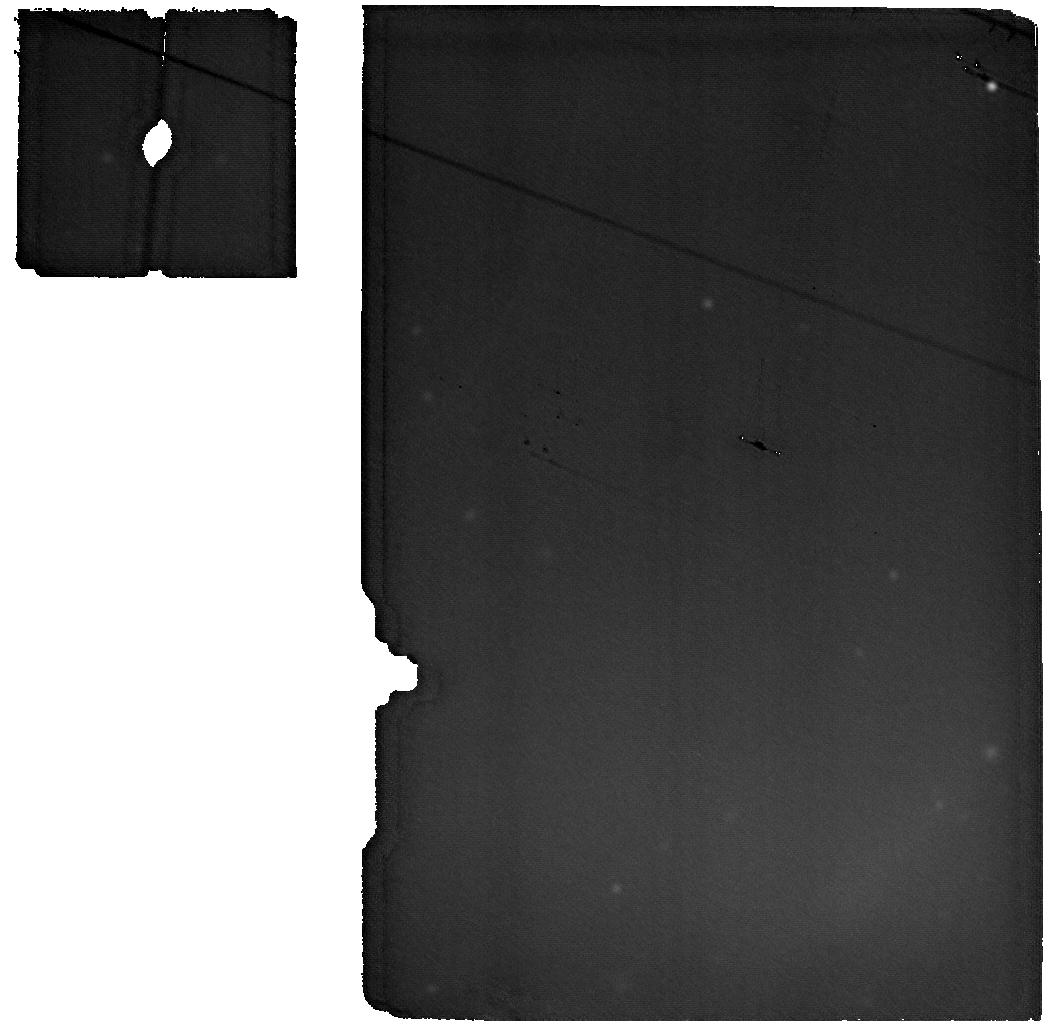
Target: CRAB-NEBULA-BKG. Instrument: MIRI. Filter: F2550W. Exposure: 19 min. Observation ID: jw01714-o003_t004_miri_f2550w

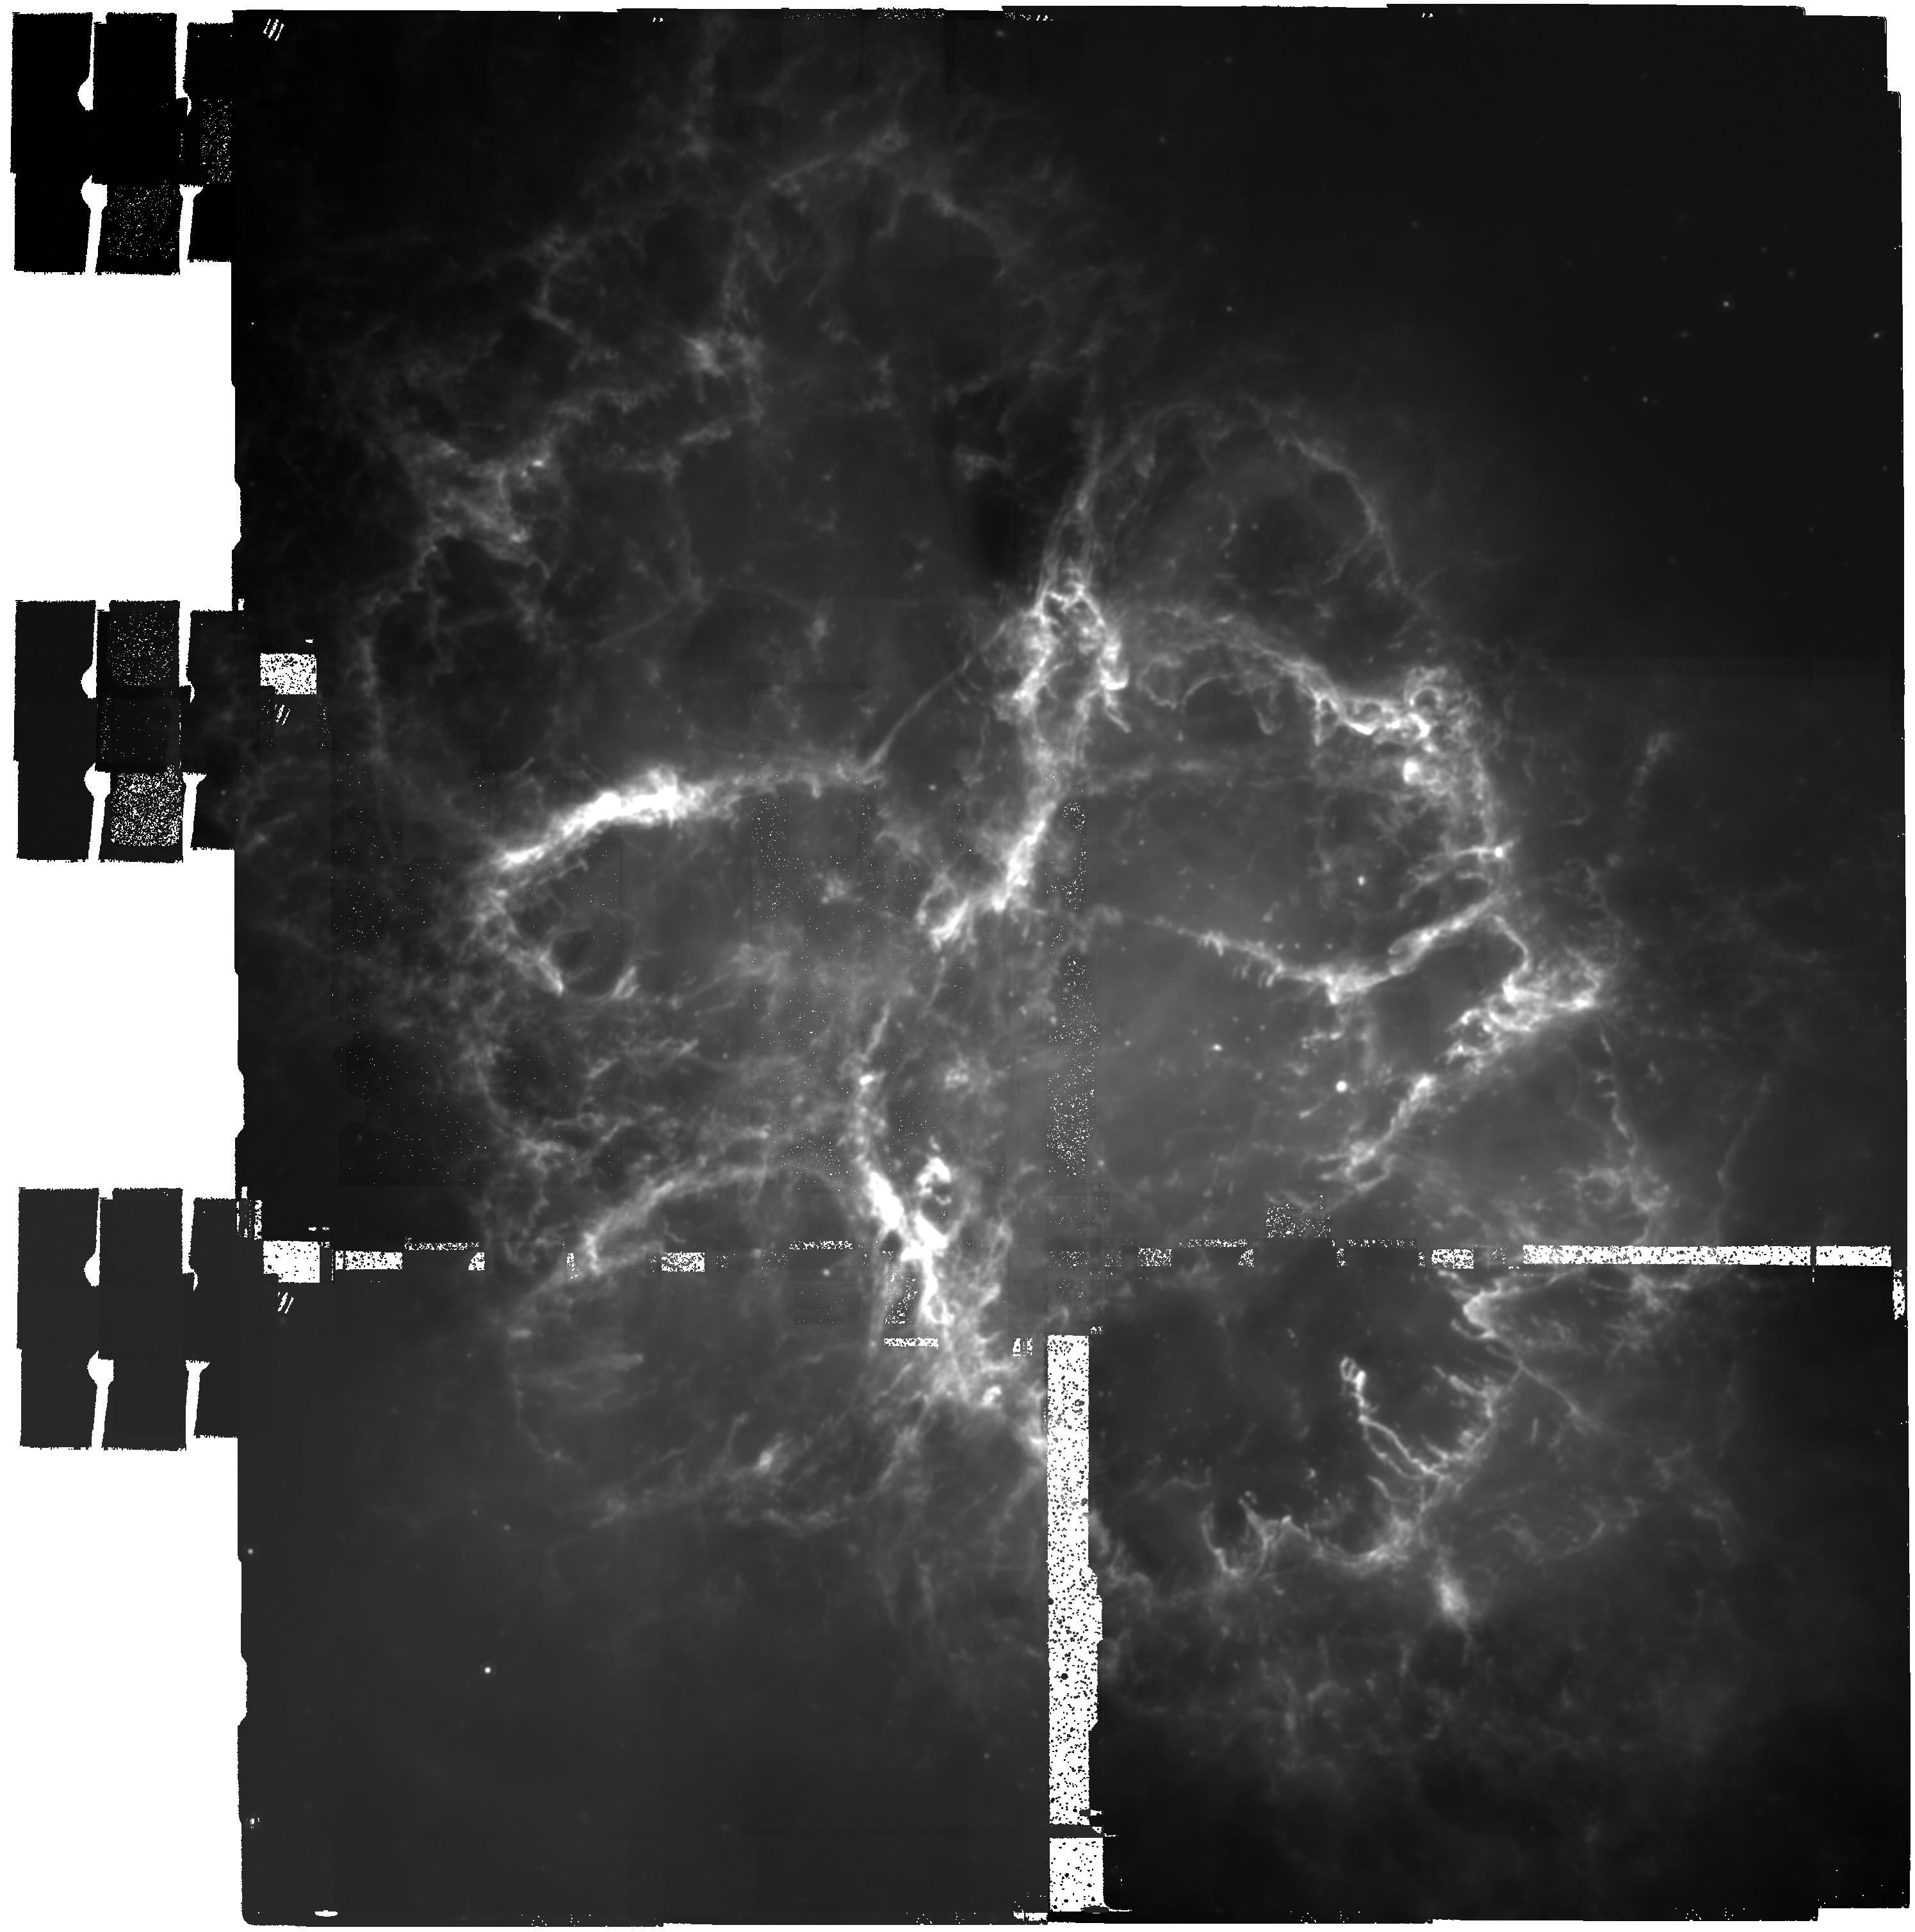
Target: CRAB-NEBULA. Instrument: MIRI. Filter: F2100W. Exposure: 1.1 h. Observation ID: jw01714-o001_t001_miri_f2100w

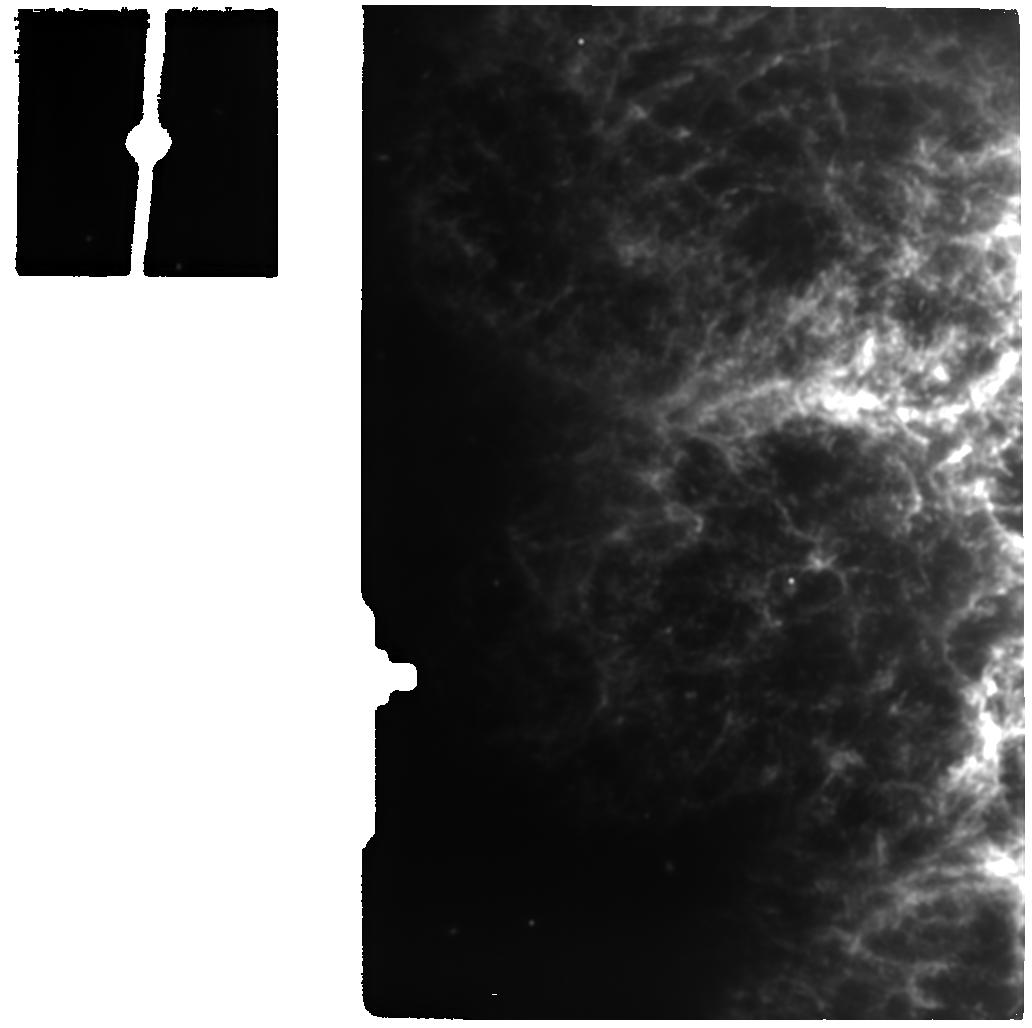
Target: CRAB-NEBULA-FIL2. Instrument: MIRI. Filter: F1500W. Exposure: 19 min. Observation ID: jw01714-o005_t003_miri_f1500w

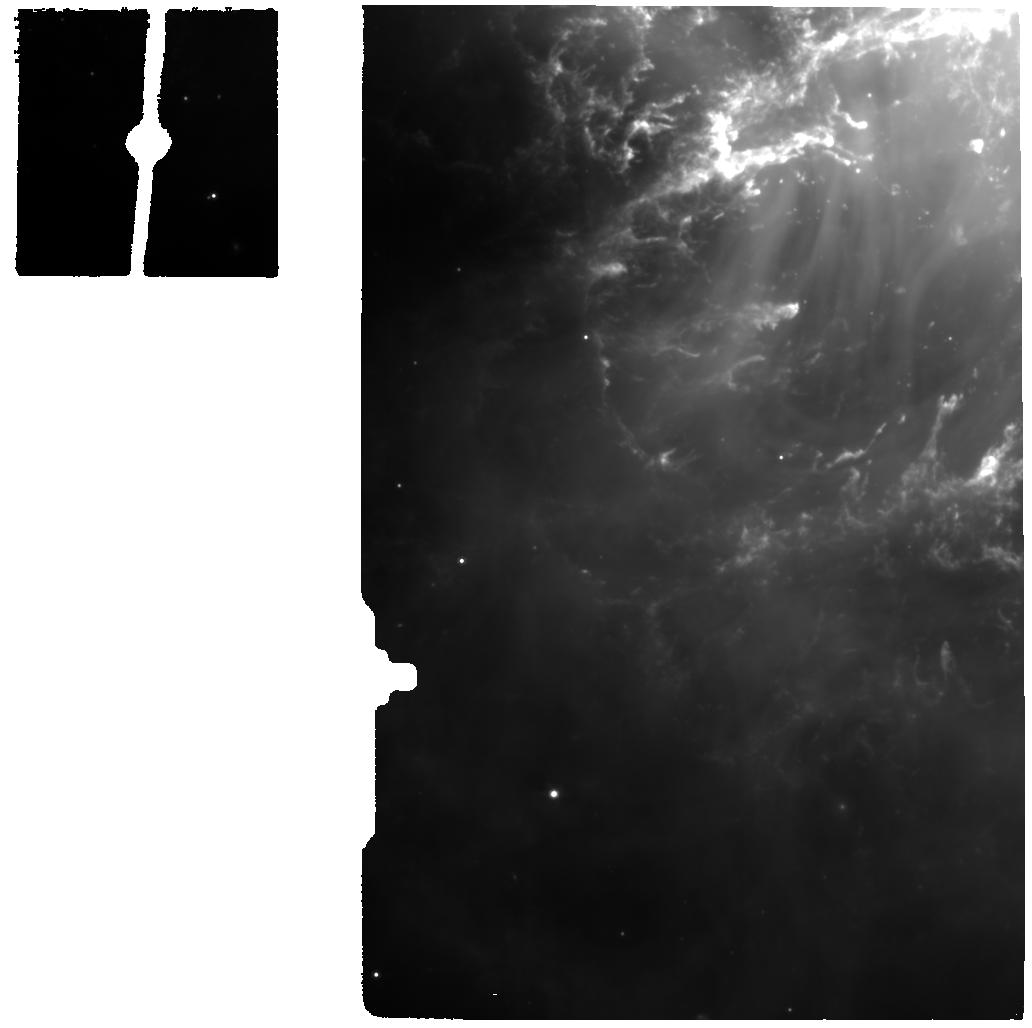
Target: CRAB-NEBULA-FIL1. Instrument: MIRI. Filter: F770W. Exposure: 19 min. Observation ID: jw01714-o004_t002_miri_f770w

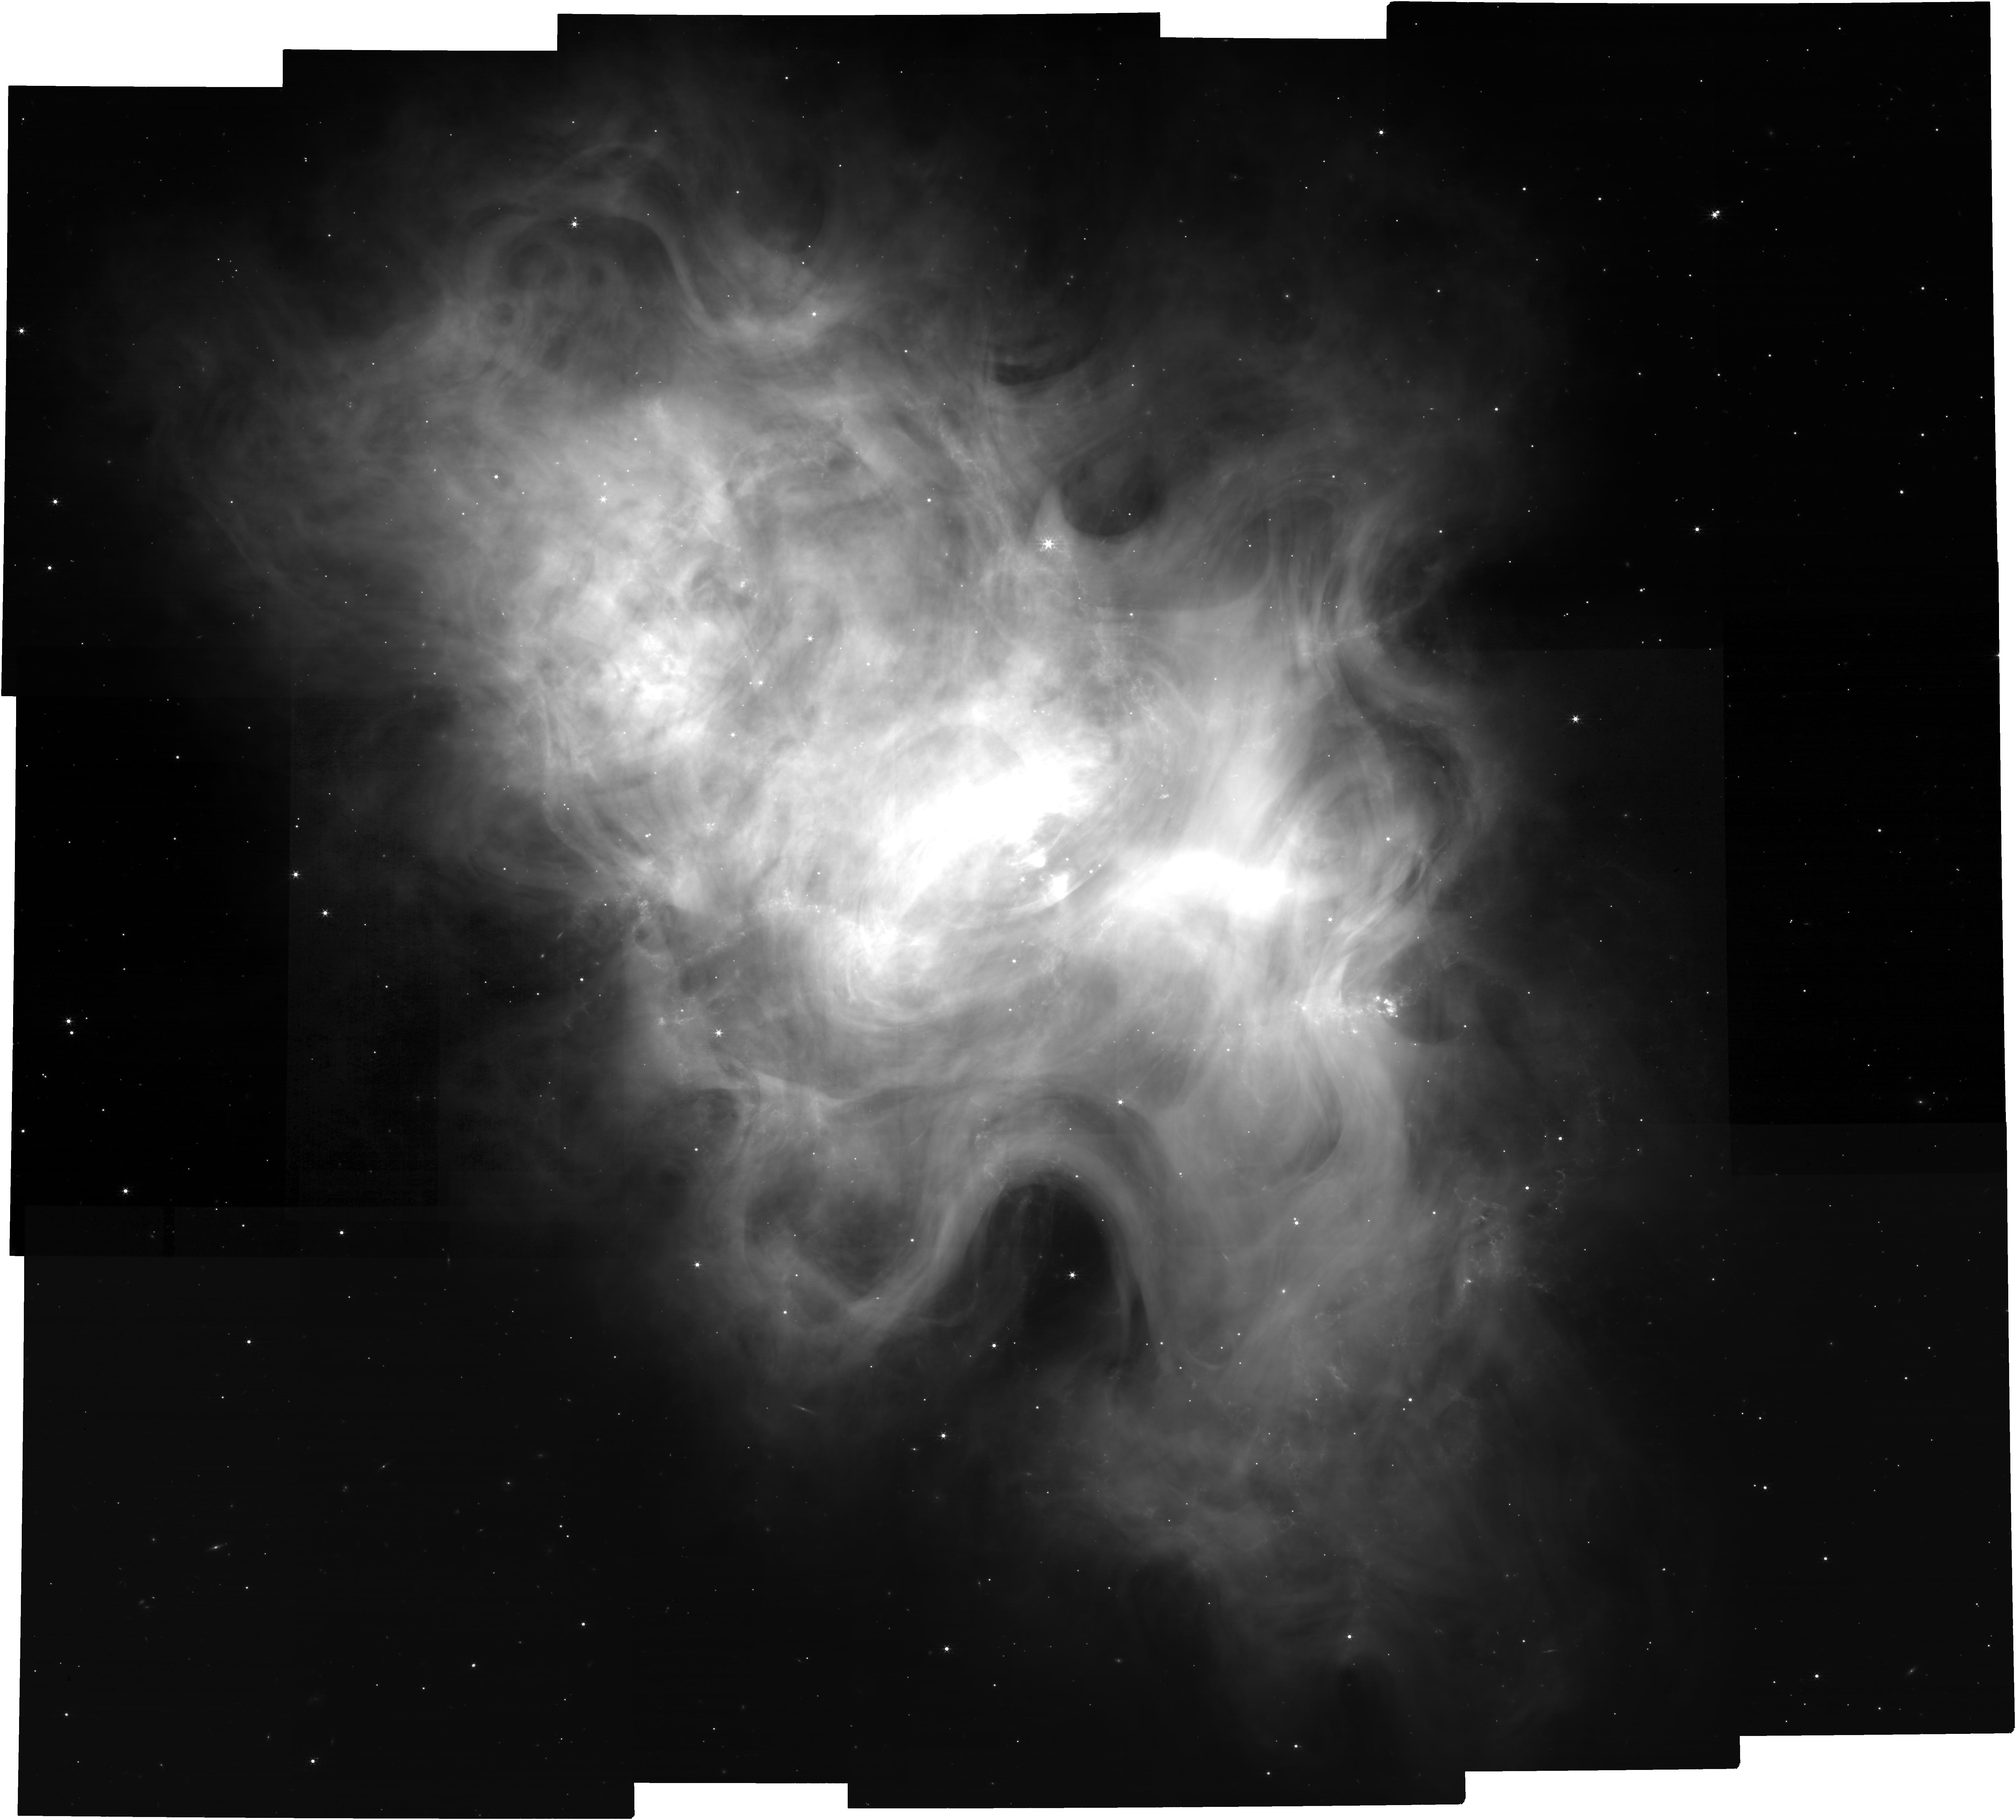
Target: CRAB-NEBULA-NIRCAM. Instrument: NIRCAM. Filter: F480M. Exposure: 43 min. Observation ID: jw01714-o006_t005_nircam_clear-f480m

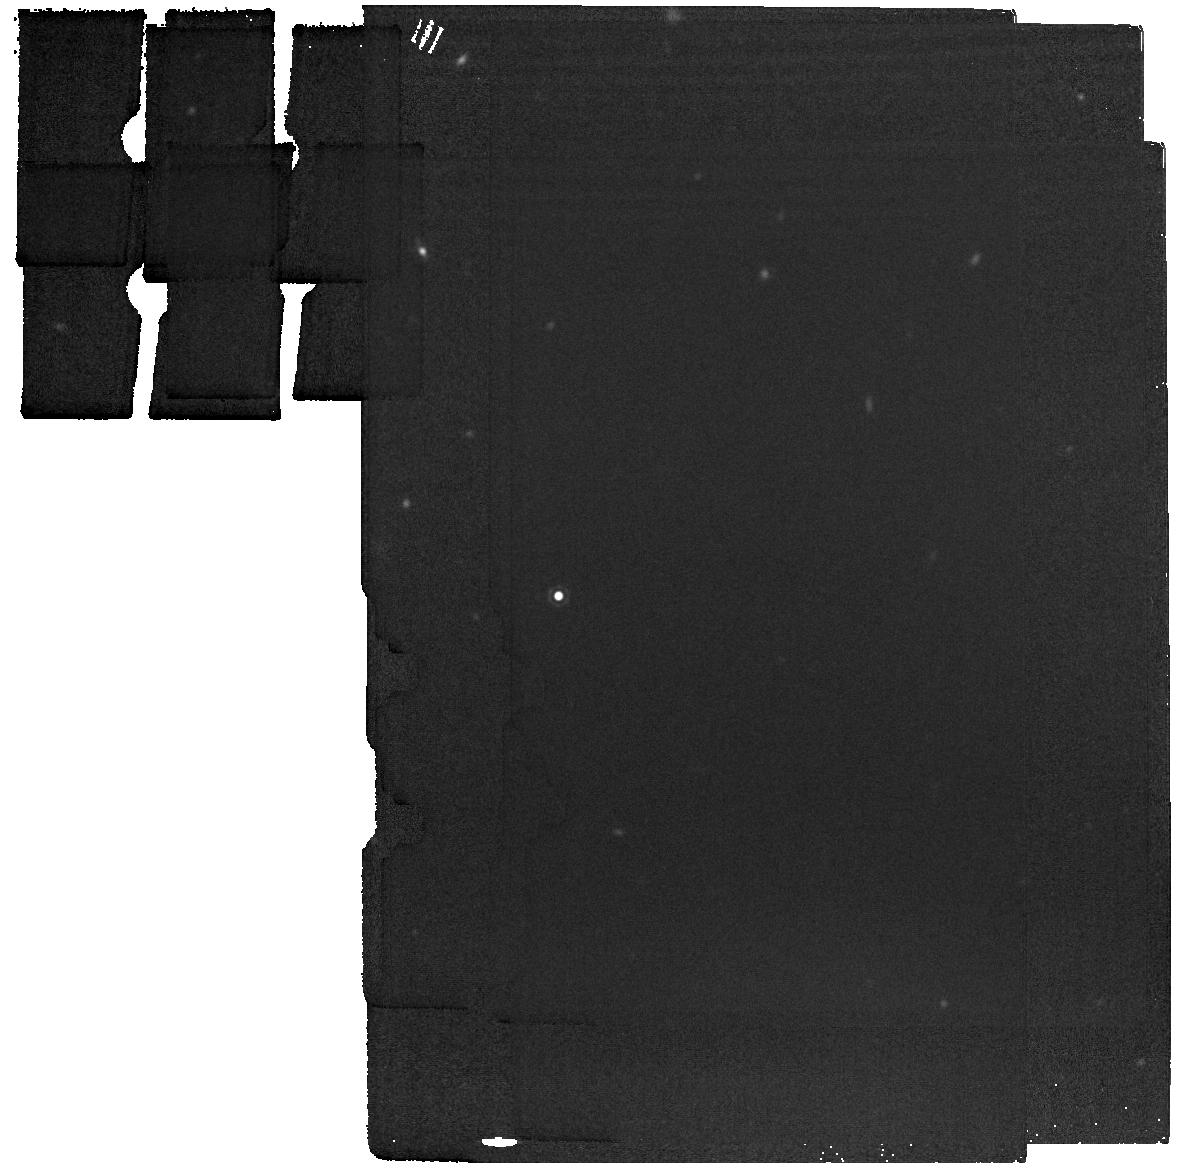
Target: CRAB-NEBULA-BKG. Instrument: MIRI. Filter: F1800W. Exposure: 2 min. Observation ID: jw01714-o002_t004_miri_f1800w

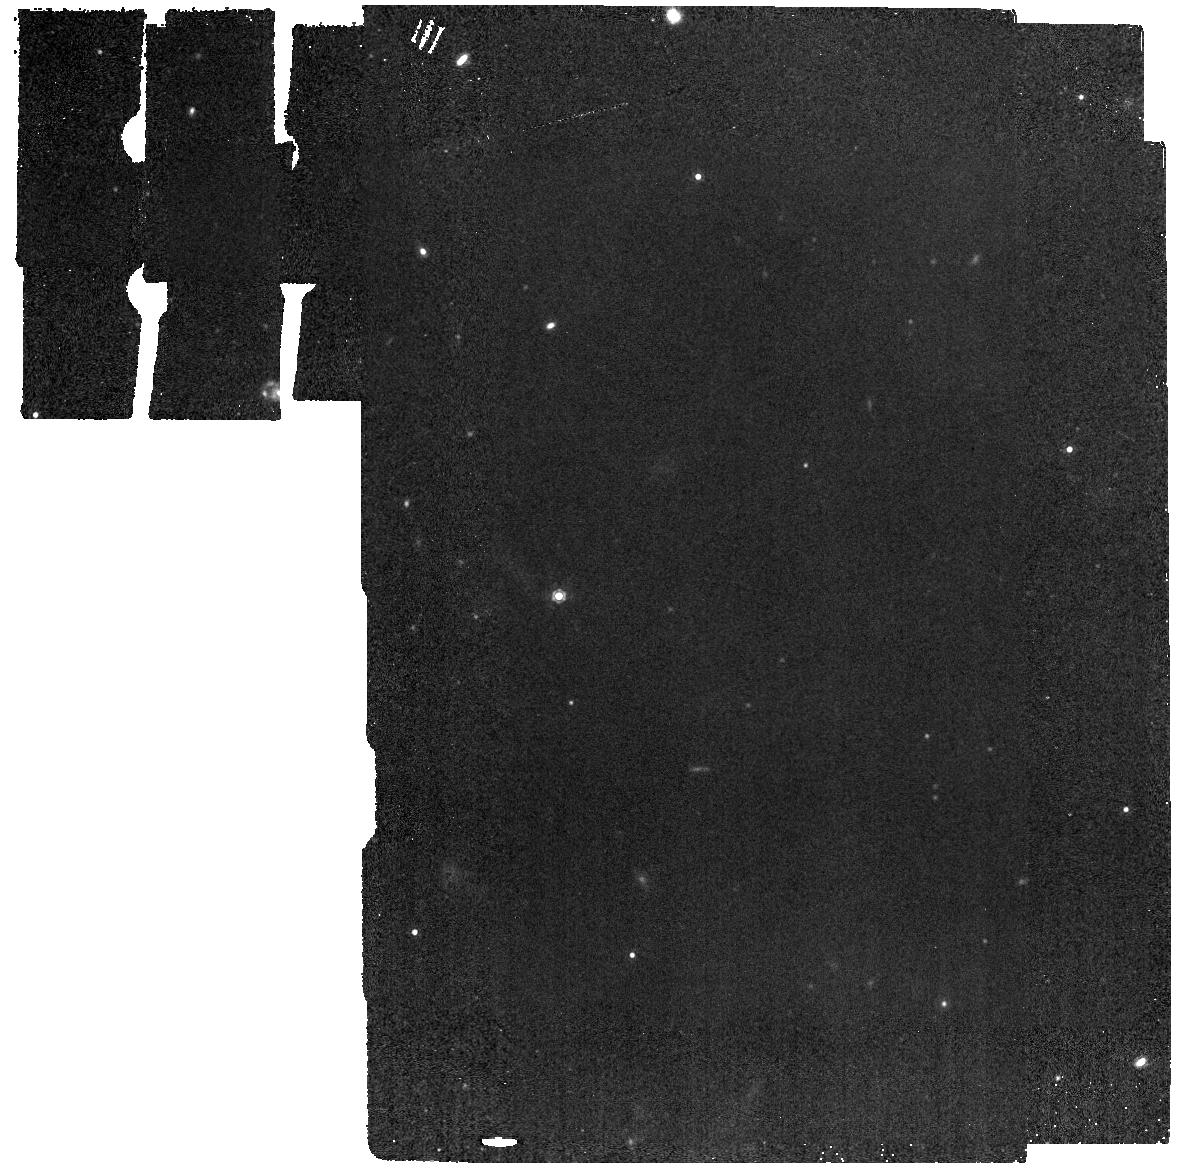
Target: CRAB-NEBULA-BKG. Instrument: MIRI. Filter: F1130W. Exposure: 7 min. Observation ID: jw01714-o002_t004_miri_f1130w

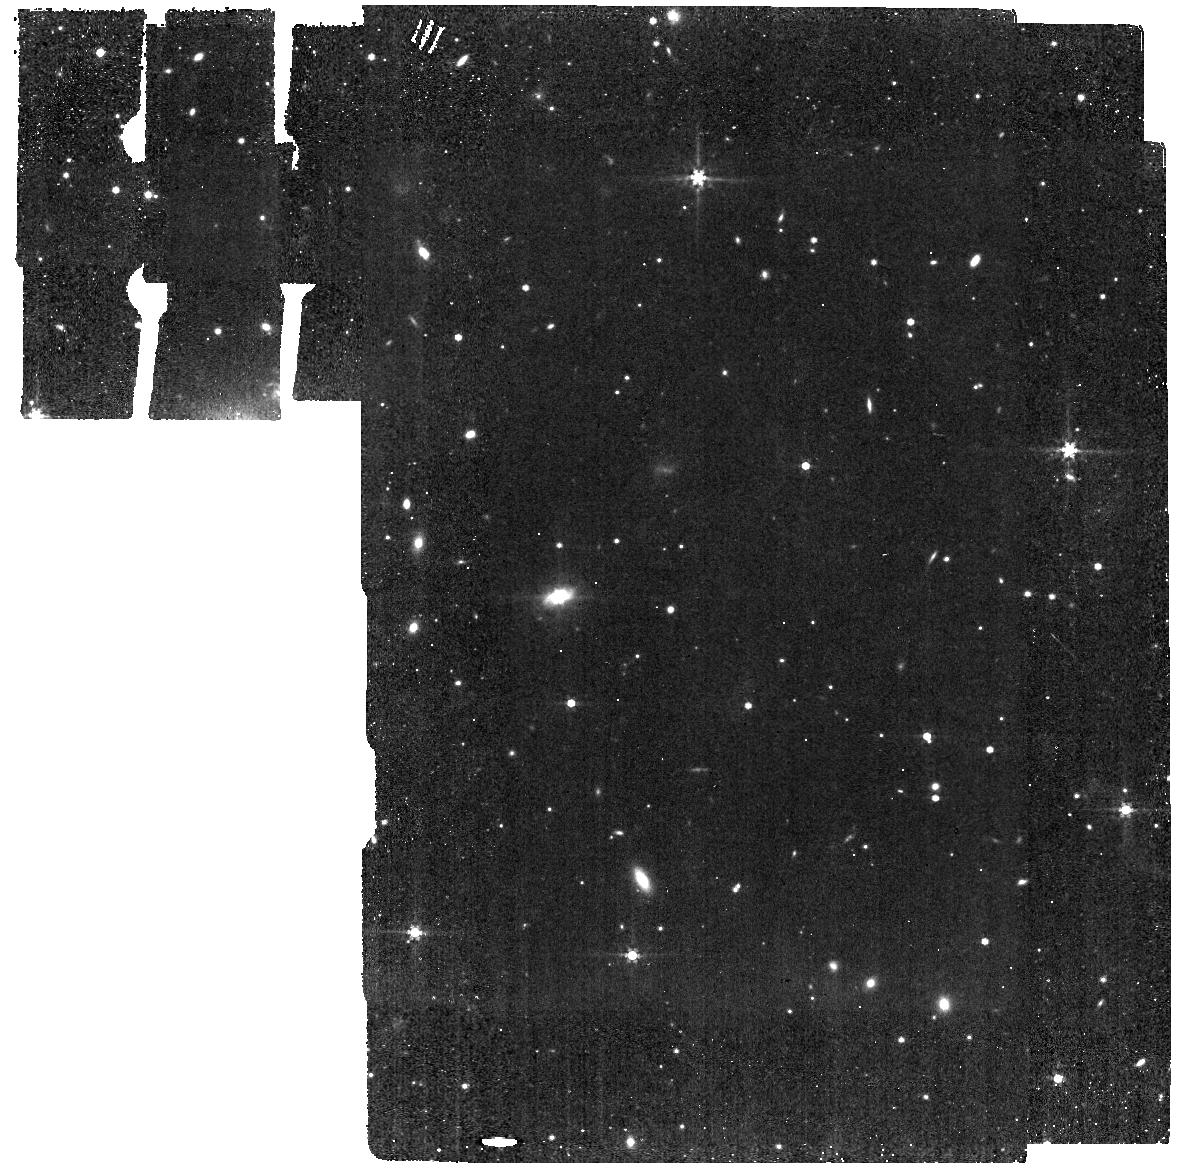
Target: CRAB-NEBULA-BKG. Instrument: MIRI. Filter: F560W. Exposure: 9 min. Observation ID: jw01714-o002_t004_miri_f560w

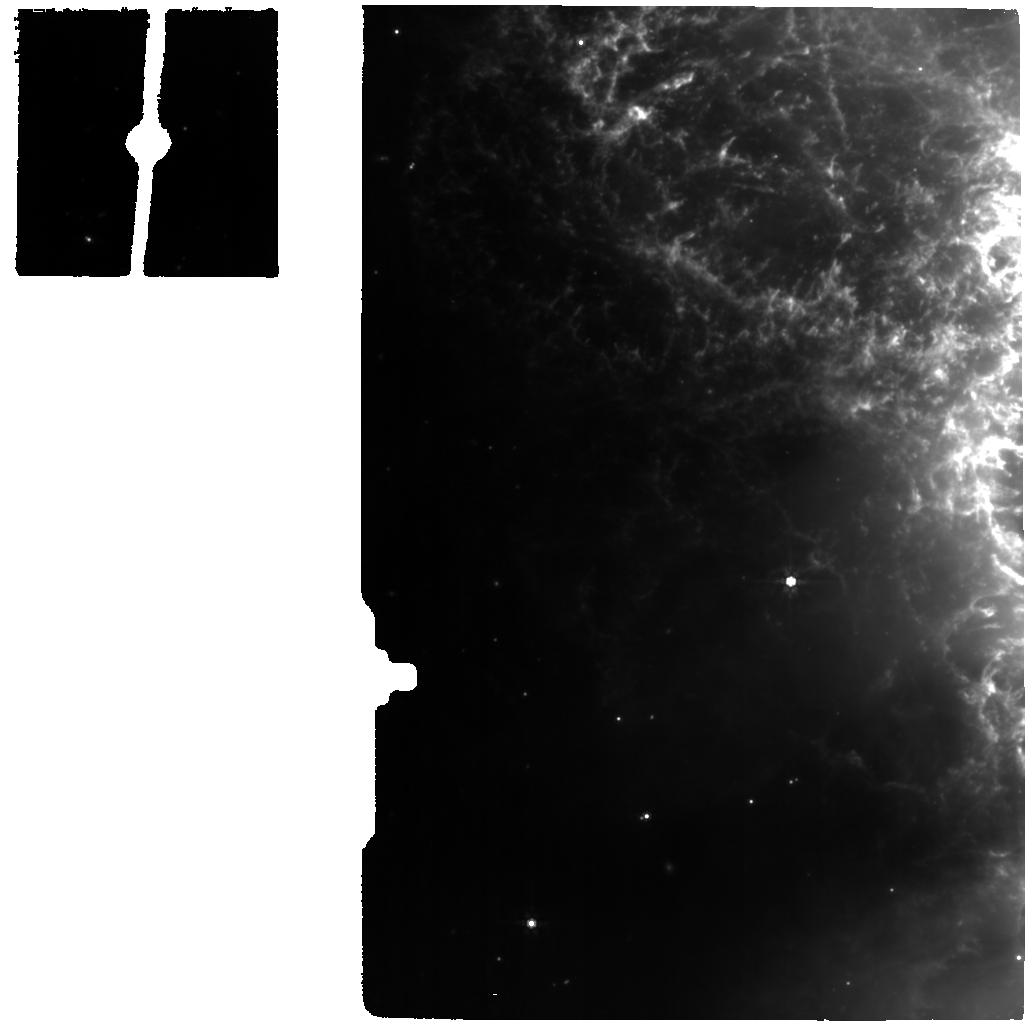
Target: CRAB-NEBULA-FIL2. Instrument: MIRI. Filter: F770W. Exposure: 19 min. Observation ID: jw01714-o005_t003_miri_f770w

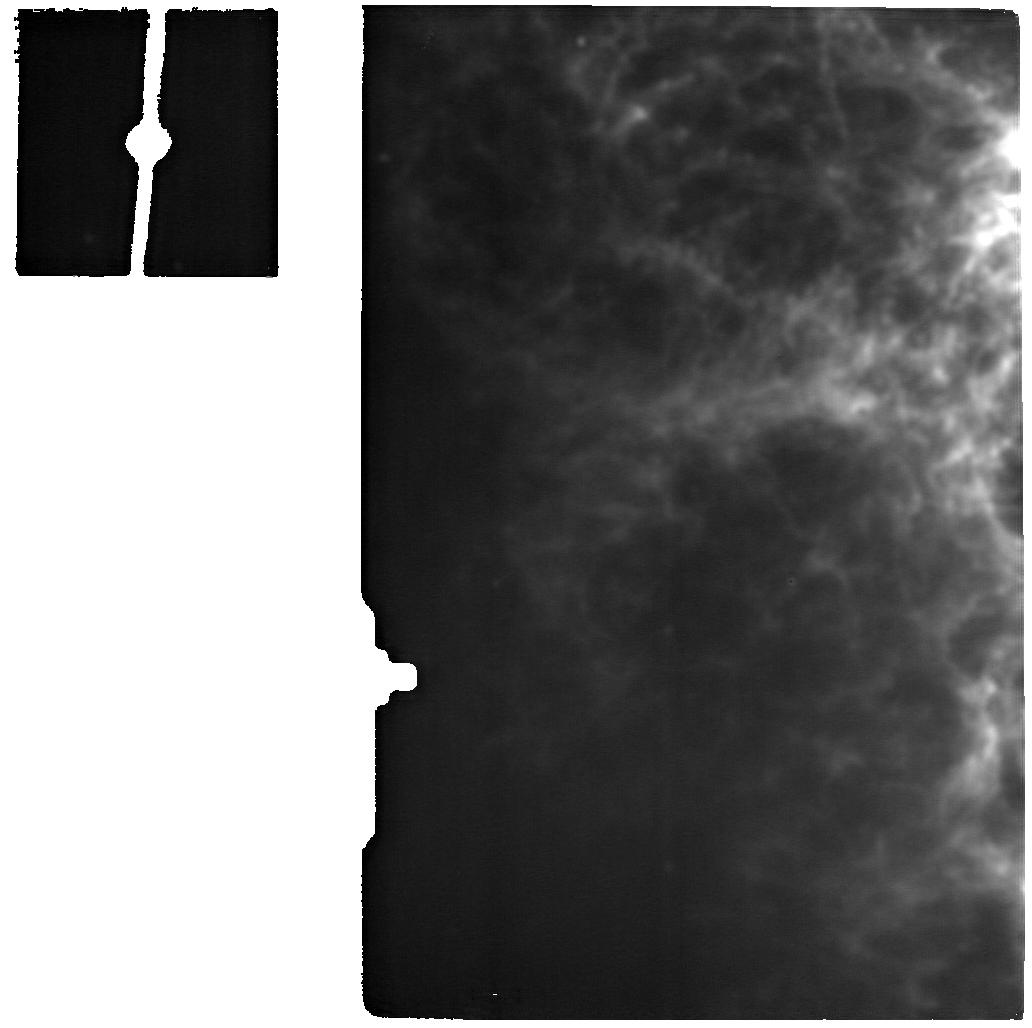
Target: CRAB-NEBULA-FIL2. Instrument: MIRI. Filter: F2550W. Exposure: 19 min. Observation ID: jw01714-o005_t003_miri_f2550w

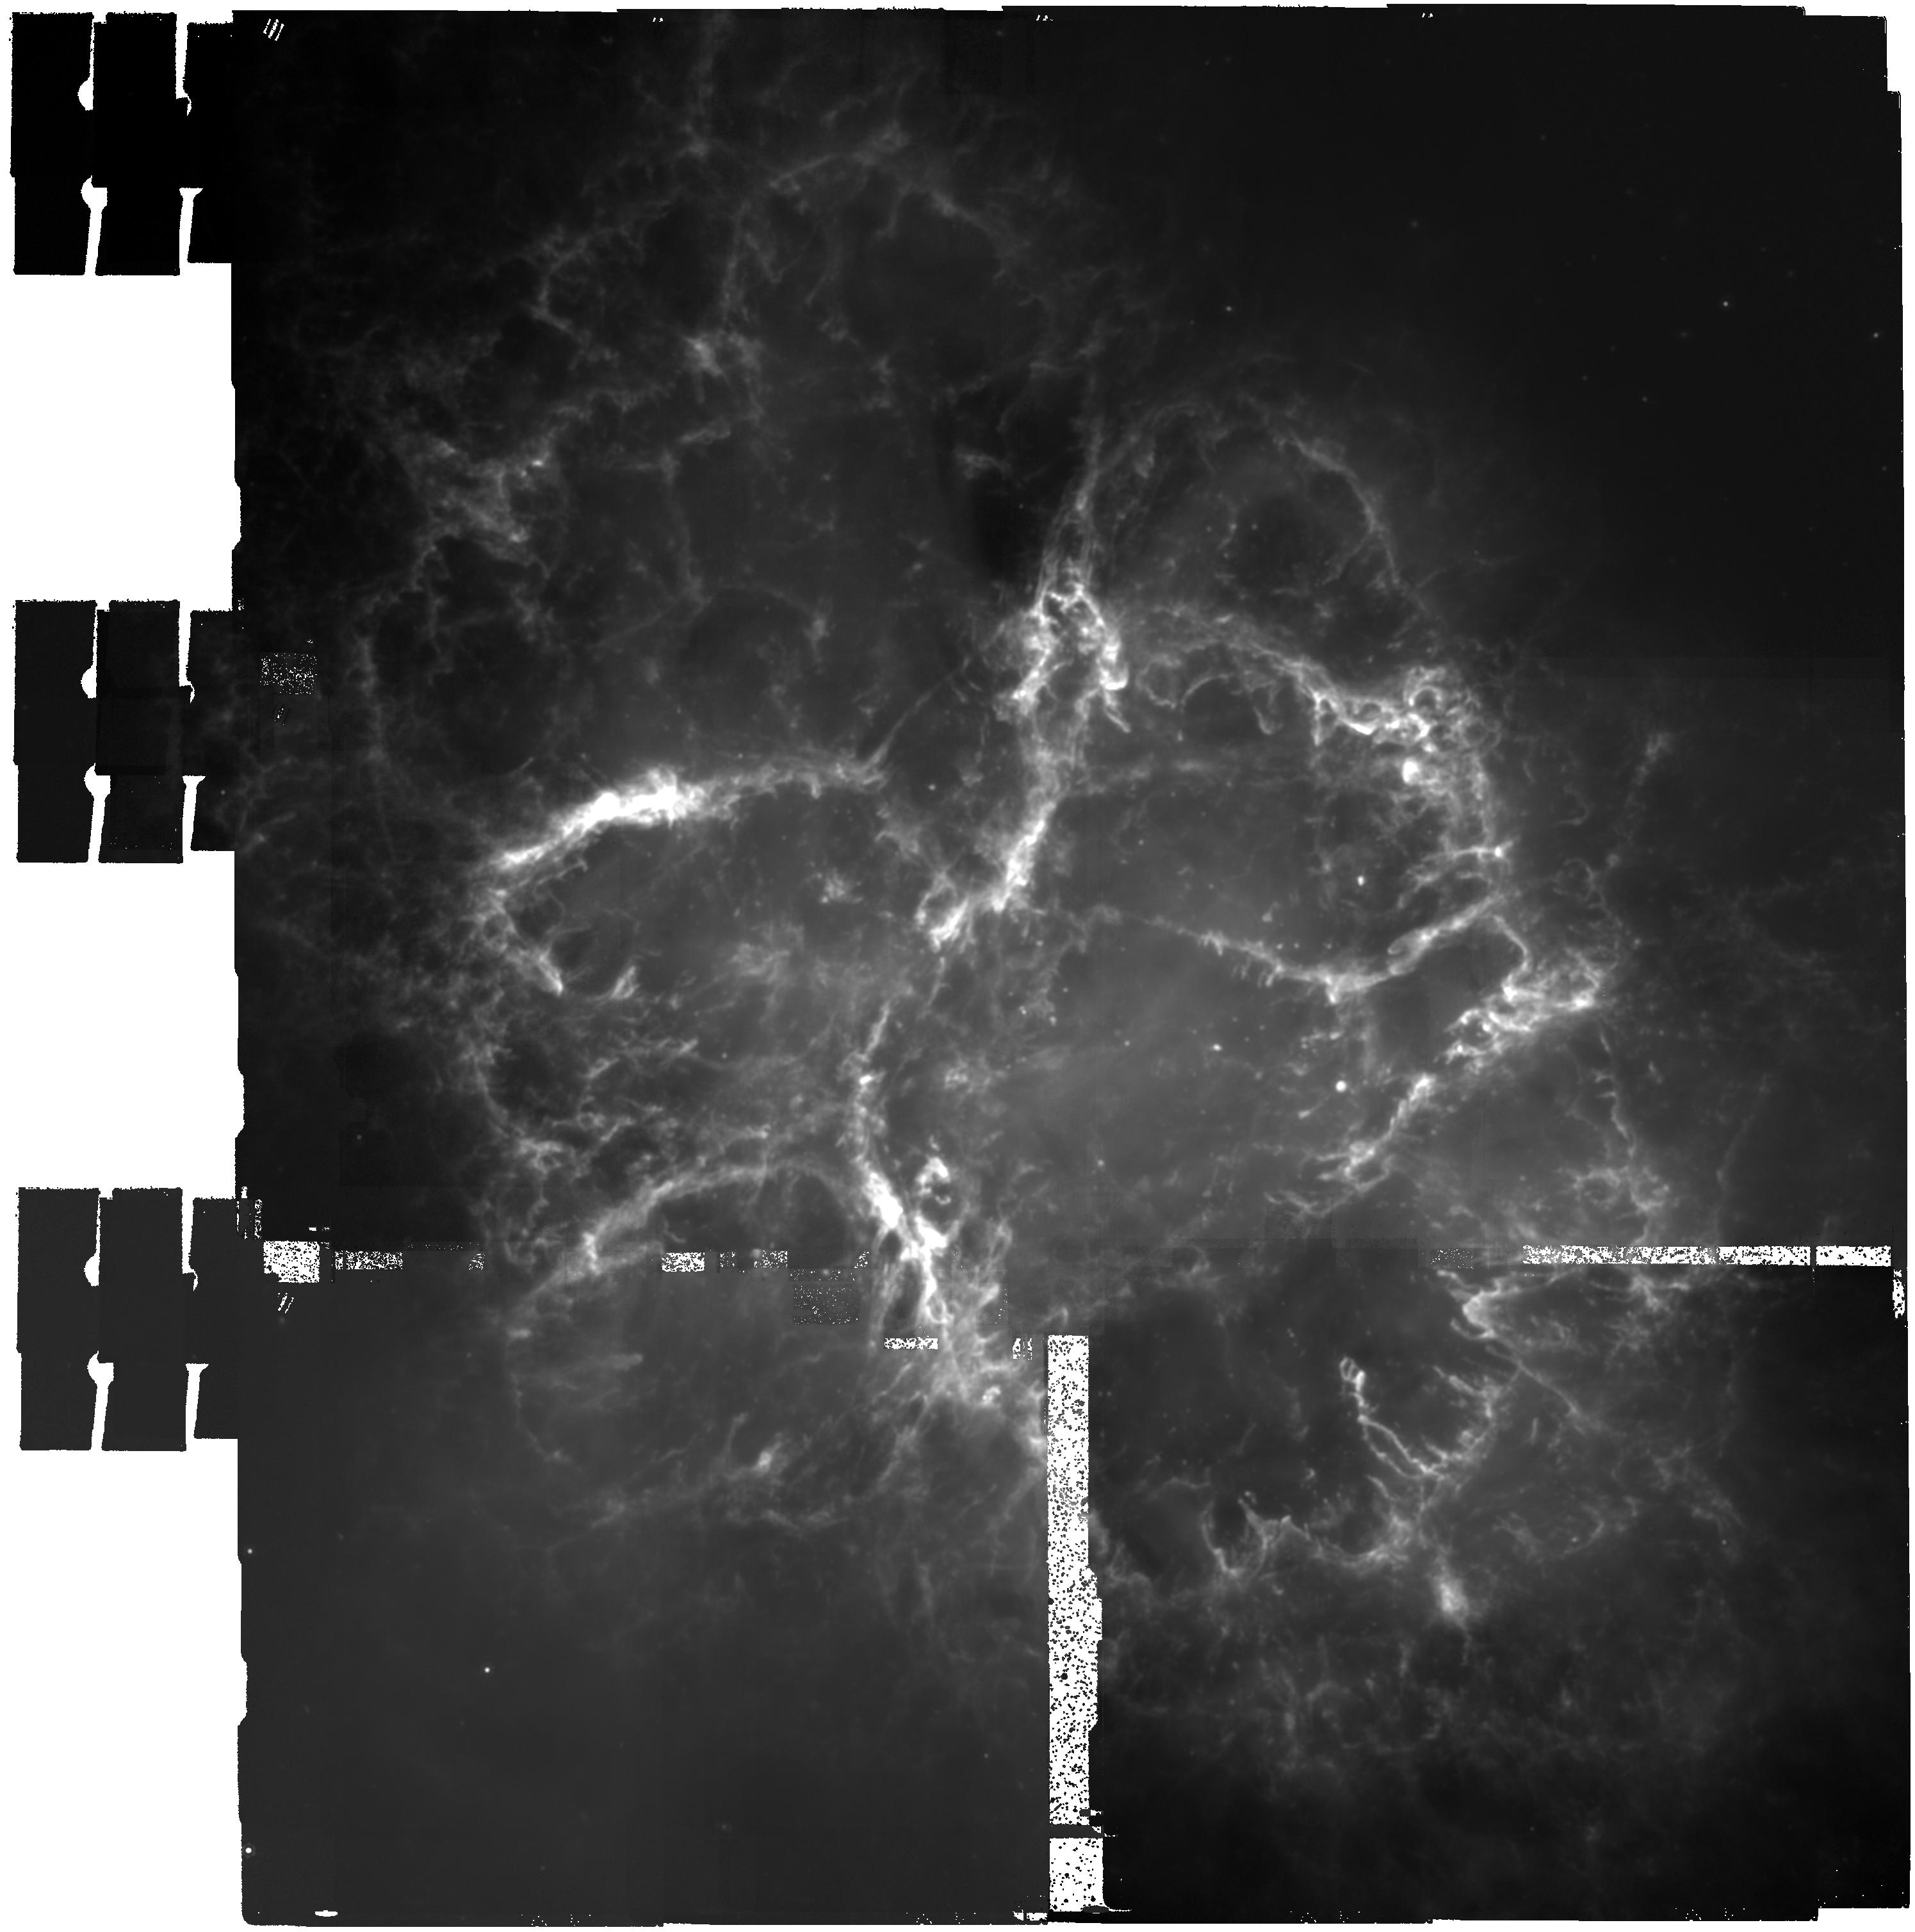
Target: CRAB-NEBULA. Instrument: MIRI. Filter: F1800W. Exposure: 22 min. Observation ID: jw01714-o001_t001_miri_f1800w

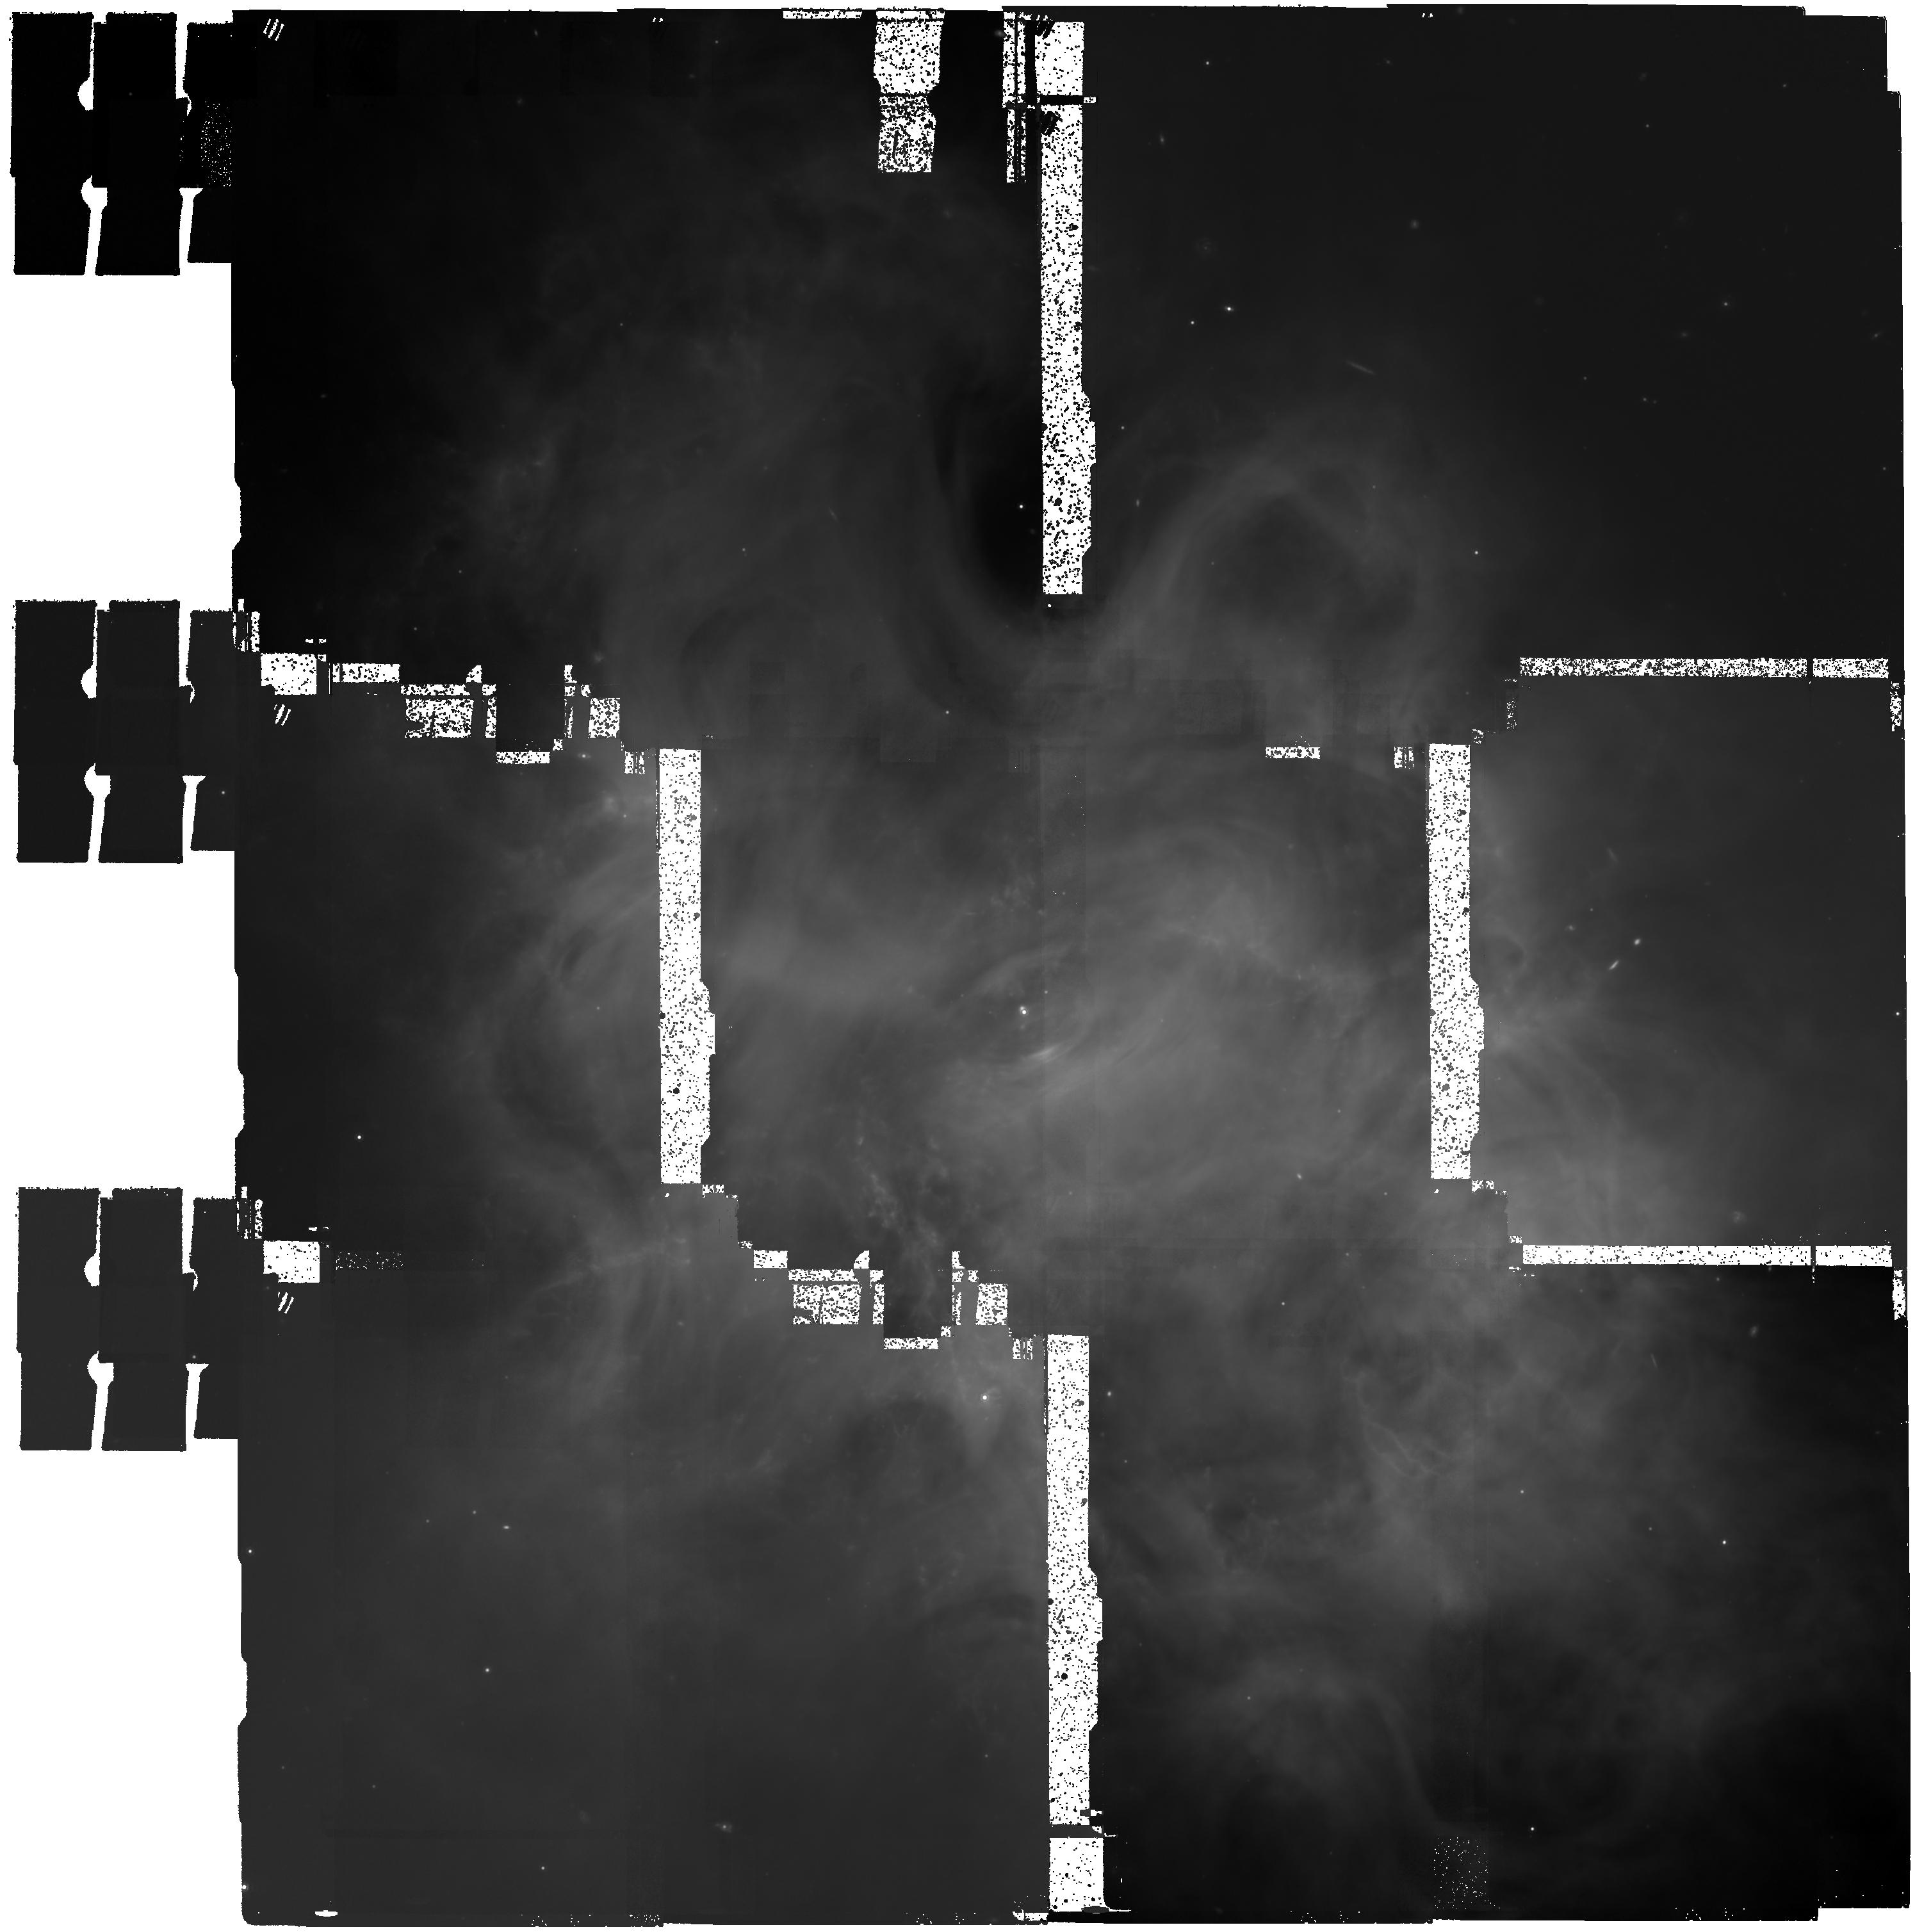
Target: CRAB-NEBULA. Instrument: MIRI. Filter: F1130W. Exposure: 1.4 h. Observation ID: jw01714-o001_t001_miri_f1130w

The Origin of the Crab Nebula (PI: Temim, Tea)

We propose NIRCam and MIRI imaging and MIRI MRS spectroscopy of the iconic Crab Nebula in order to test models of the progenitor and explosion mechanism by mapping the dust distribution, imaging the iron emission, measuring Ni/Fe ratios, and searching for dust compositional variations. The imaging requested will permit us to separate the bright line and synchrotron emission from dust emission and produce the first complete mapping of the dust distribution in the Crab Nebula. The [Fe II] emission will be used to study the spatial distribution of Fe in the remnant and derive its total mass. The MIRI MRS spectra will be used to measure the Ni/Fe ratios across the filaments and determine the dust composition at two positions that may have different ejecta and swept-up circumstellar contributions. These observational measurements can elucidate differences in predictions for the two competing explosion mechanisms for the Crab's progenitor (electron capture vs. Fe-core collapse) and determine whether a dense circumstellar medium, possibly distributed in a disk around the progenitor, has been important in shaping the Crab Nebula as it is observed today.